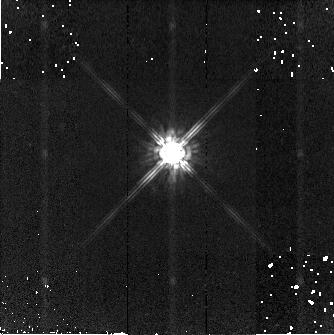
Target: STAR-160156+431901
Instrument: NICMOS/NIC2
Filter: F160W
Exposure: 3 min
Observation ID: n8e2a2010

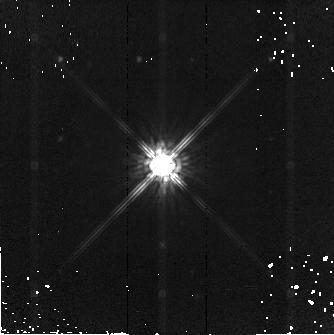
Target: STAR-095741+564148
Instrument: NICMOS/NIC2
Filter: F160W
Exposure: 6 min
Observation ID: n8e2a3020

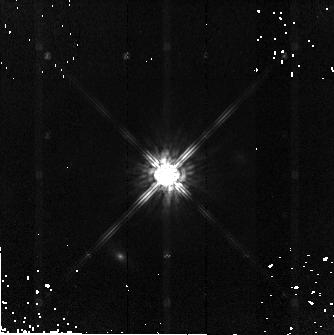
Target: STAR-111744+074710
Instrument: NICMOS/NIC2
Filter: F160W
Exposure: 6 min
Observation ID: n8e2a5020

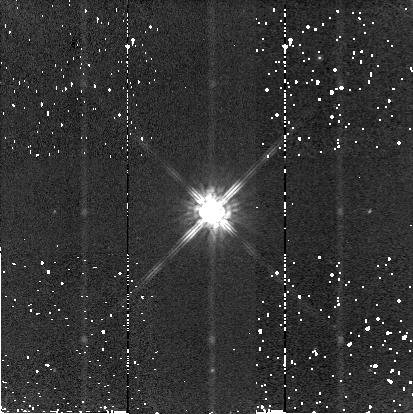
Target: STAR-110354-190326
Instrument: NICMOS/NIC2
Filter: F160W
Exposure: 2 min
Observation ID: n8e2a4010

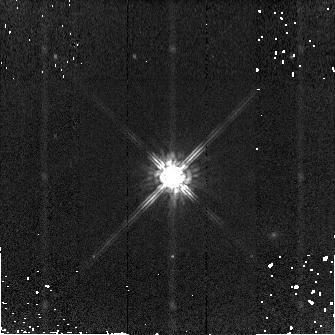
Target: STAR-091124+053948
Instrument: NICMOS/NIC2
Filter: F160W
Exposure: 3 min
Observation ID: n8e2a1020

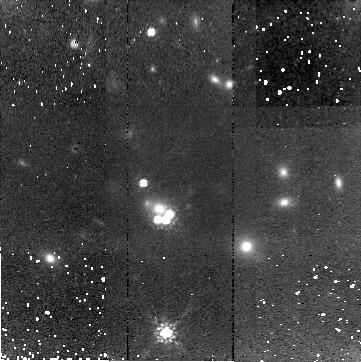
Target: RXJ09114+0551
Instrument: NICMOS/NIC2
Filter: F160W
Exposure: 43 min
Observation ID: n8e201010

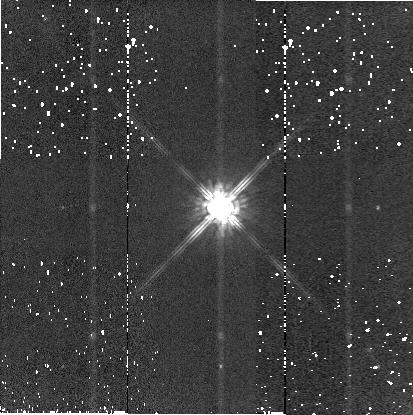
Target: STAR-160148+431747
Instrument: NICMOS/NIC2
Filter: F160W
Exposure: 2 min
Observation ID: n8e202060

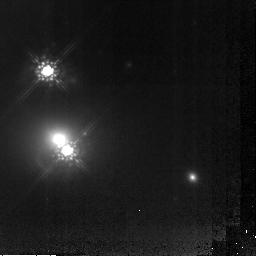
Target: Q0957+561
Instrument: NICMOS/NIC2
Filter: F160W
Exposure: 5.1 h
Observation ID: n8e203010

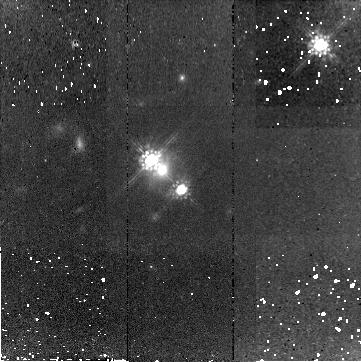
Target: HE1104-1805
Instrument: NICMOS/NIC2
Filter: F160W
Exposure: 43 min
Observation ID: n8e204010

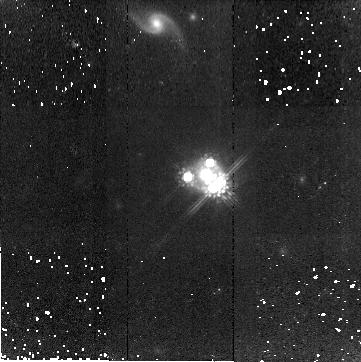
Target: PG1115+080
Instrument: NICMOS/NIC2
Filter: F160W
Exposure: 43 min
Observation ID: n8e205030

The Host Galaxies of Time Delay Lenses: , An Independent Route to the Hubble Constant (PI: Kochanek, Chris S.)

Because of its importance in setting the distance scale, the time scale and in estimating cosmological parameters from the CMB, astronomy needs an estimate of the Hubble constant independent of the local distance scale and its systematic problems. This can be achieved using gravitational lenses with time delay measurements given enough constraints on the gravitational potential of the lens. We will use deep NICMOS observations of the lensed quasar host galaxies in 7 gravitational lenses with time delay measurements to obtain the necessary constraints, determine the dark matter distribution and estimate H_0. Analysis of the existing images and the well-developed theory for analyzing Einstein ring images of host galaxies suggest the new data will break the familiar degeneracies between lens mass distributions and the Hubble constant. We also request 30 ksec Chandra ACIS images for each of the 2 systems lacking them (B1608+656 and B1600+434) to measure the mass in nearby or surrounding groups and clusters.